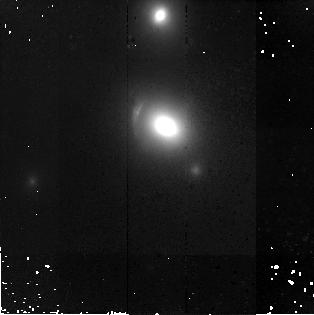
Target: SDSSJ1143-0144
Instrument: NICMOS/NIC2
Filter: F160W
Exposure: 43 min
Observation ID: n9qc26010

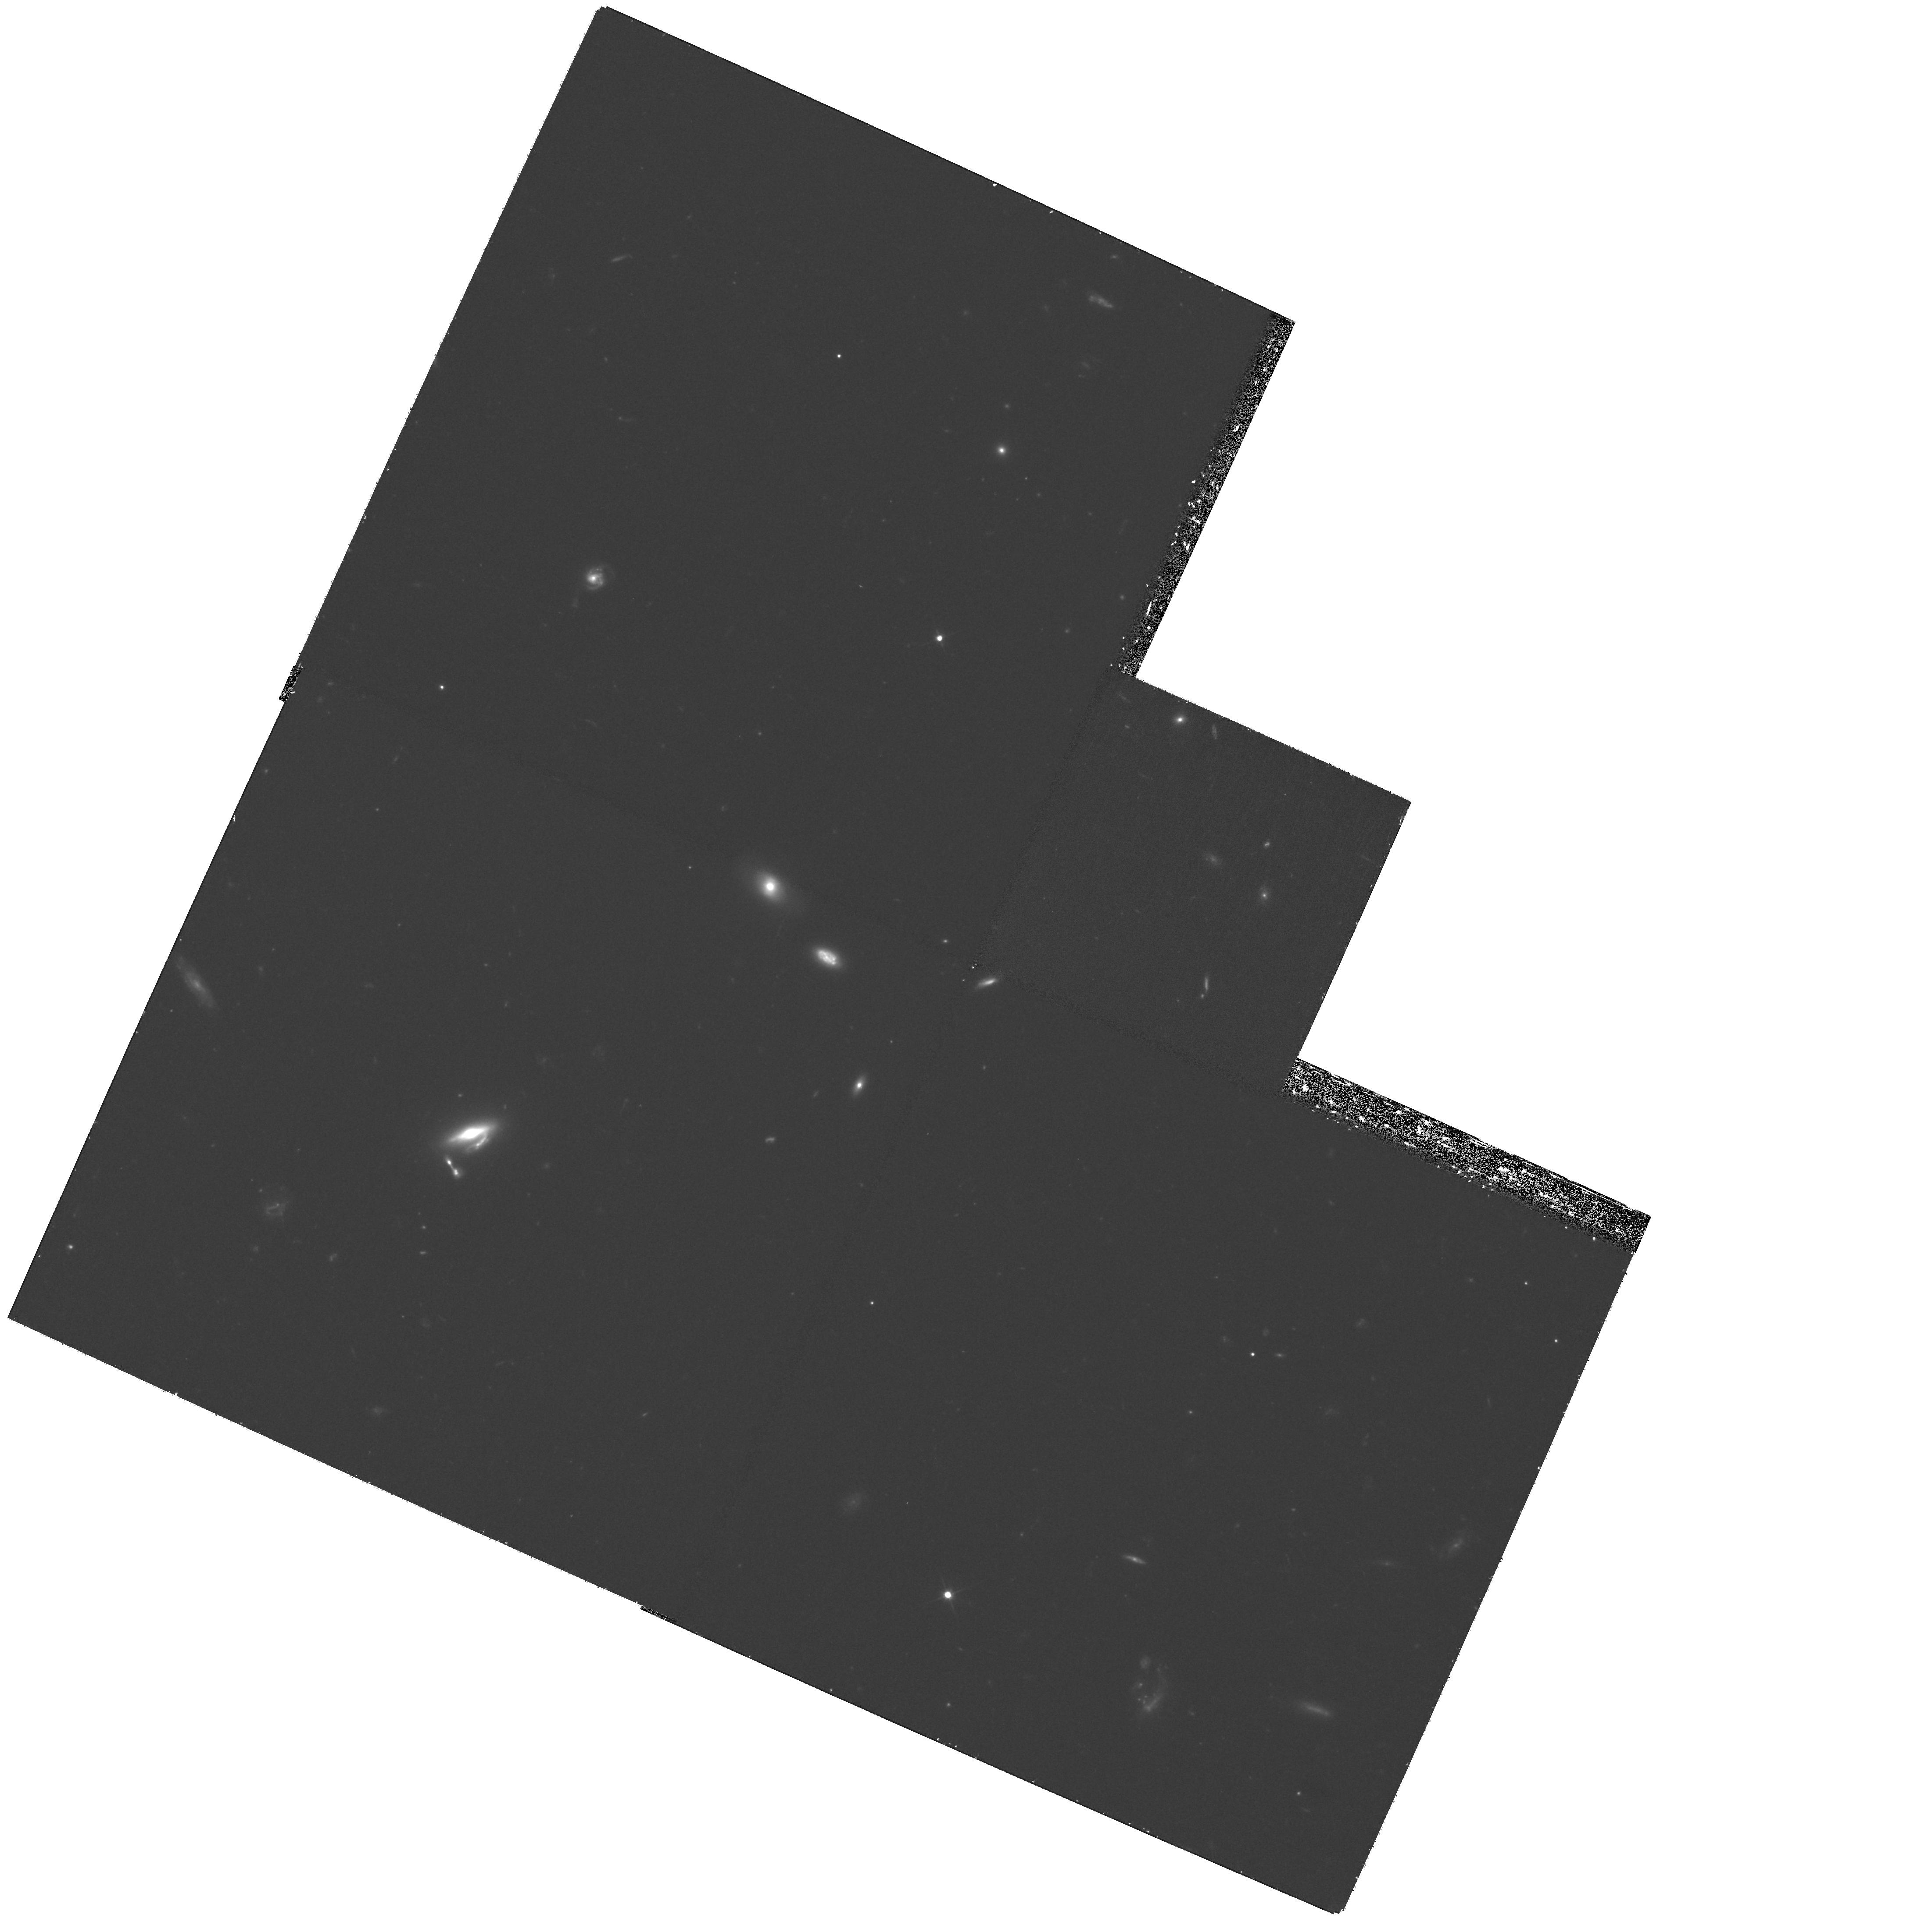
Target: SDSSJ0955+0101
Instrument: WFPC2/PC
Filter: F606W
Exposure: 1.2 h
Observation ID: hst_10798_79_wfpc2_pc_f606w_u9qc79

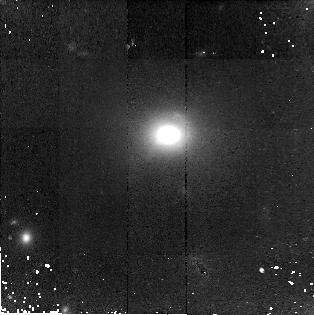
Target: SDSSJ1621+3931
Instrument: NICMOS/NIC2
Filter: F160W
Exposure: 43 min
Observation ID: n9qc21010

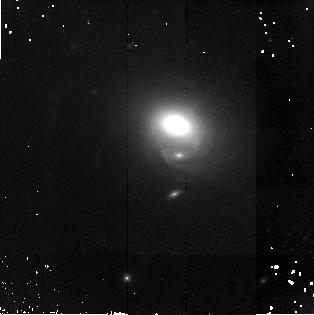
Target: SDSSJ1250-0135
Instrument: NICMOS/NIC2
Filter: F160W
Exposure: 43 min
Observation ID: n9qc31010

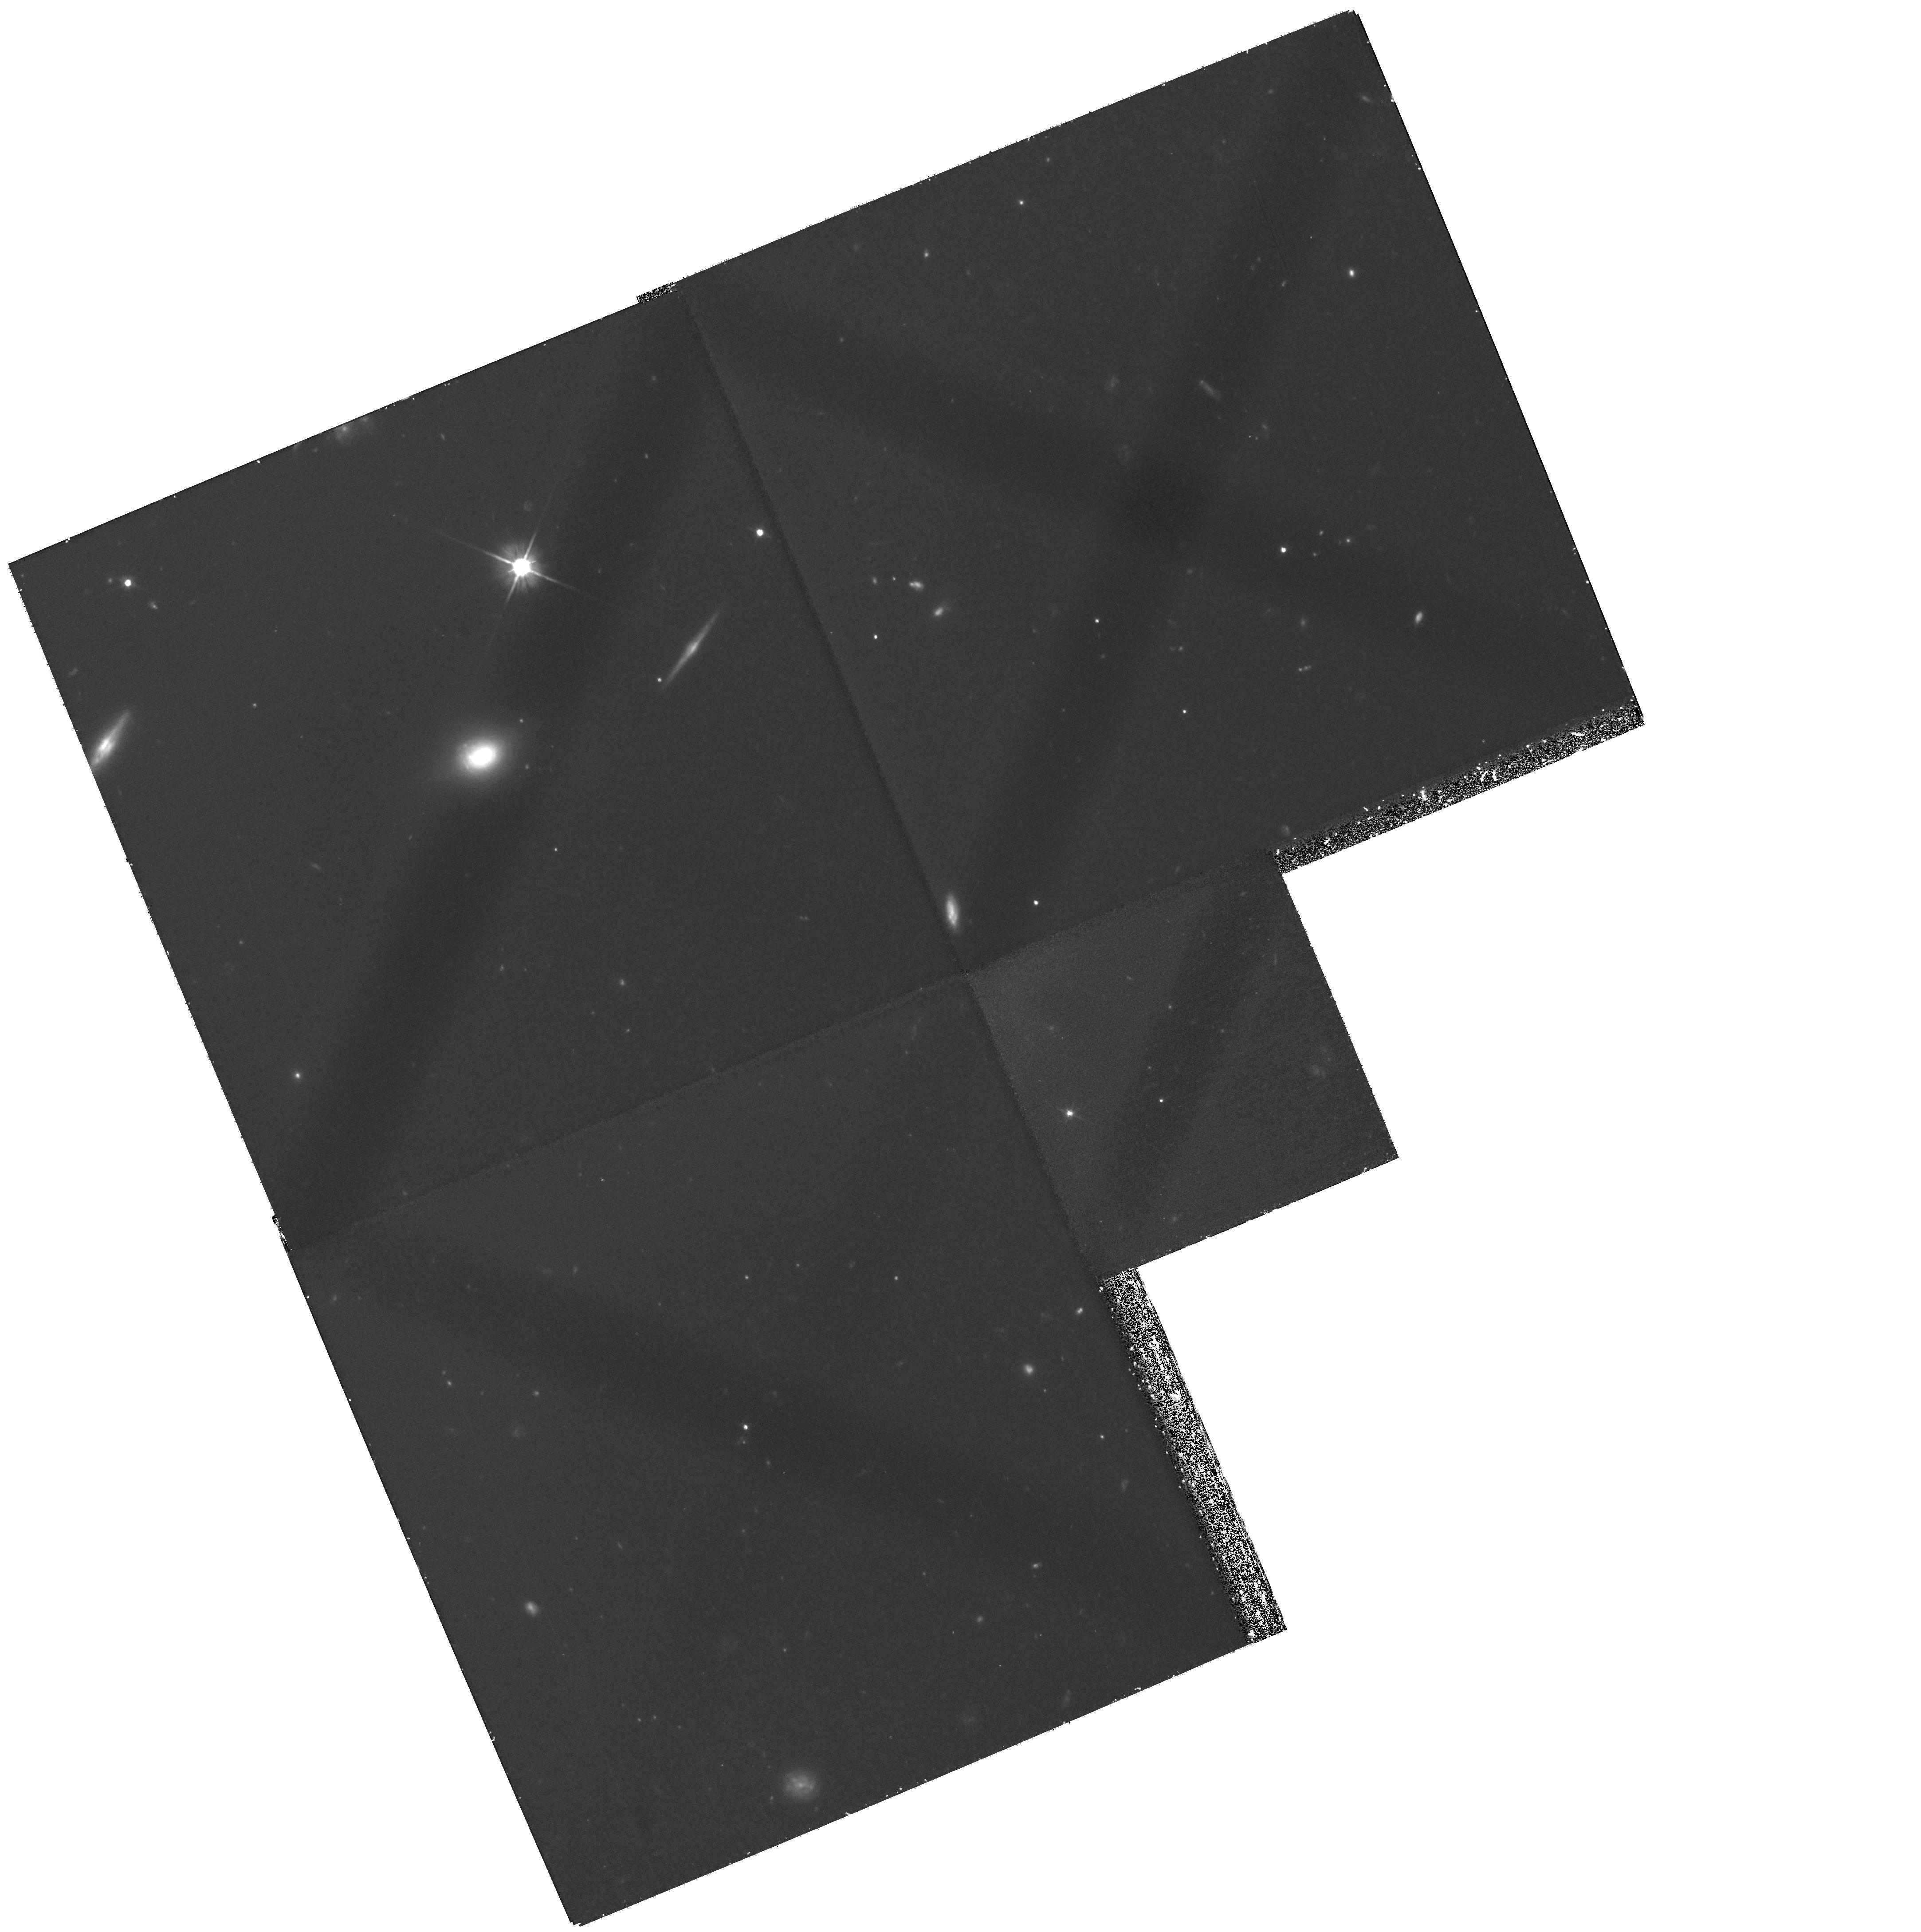
Target: SDSSJ1700+6221
Instrument: WFPC2/PC
Filter: F606W
Exposure: 1.2 h
Observation ID: hst_10798_80_wfpc2_pc_f606w_u9qc80

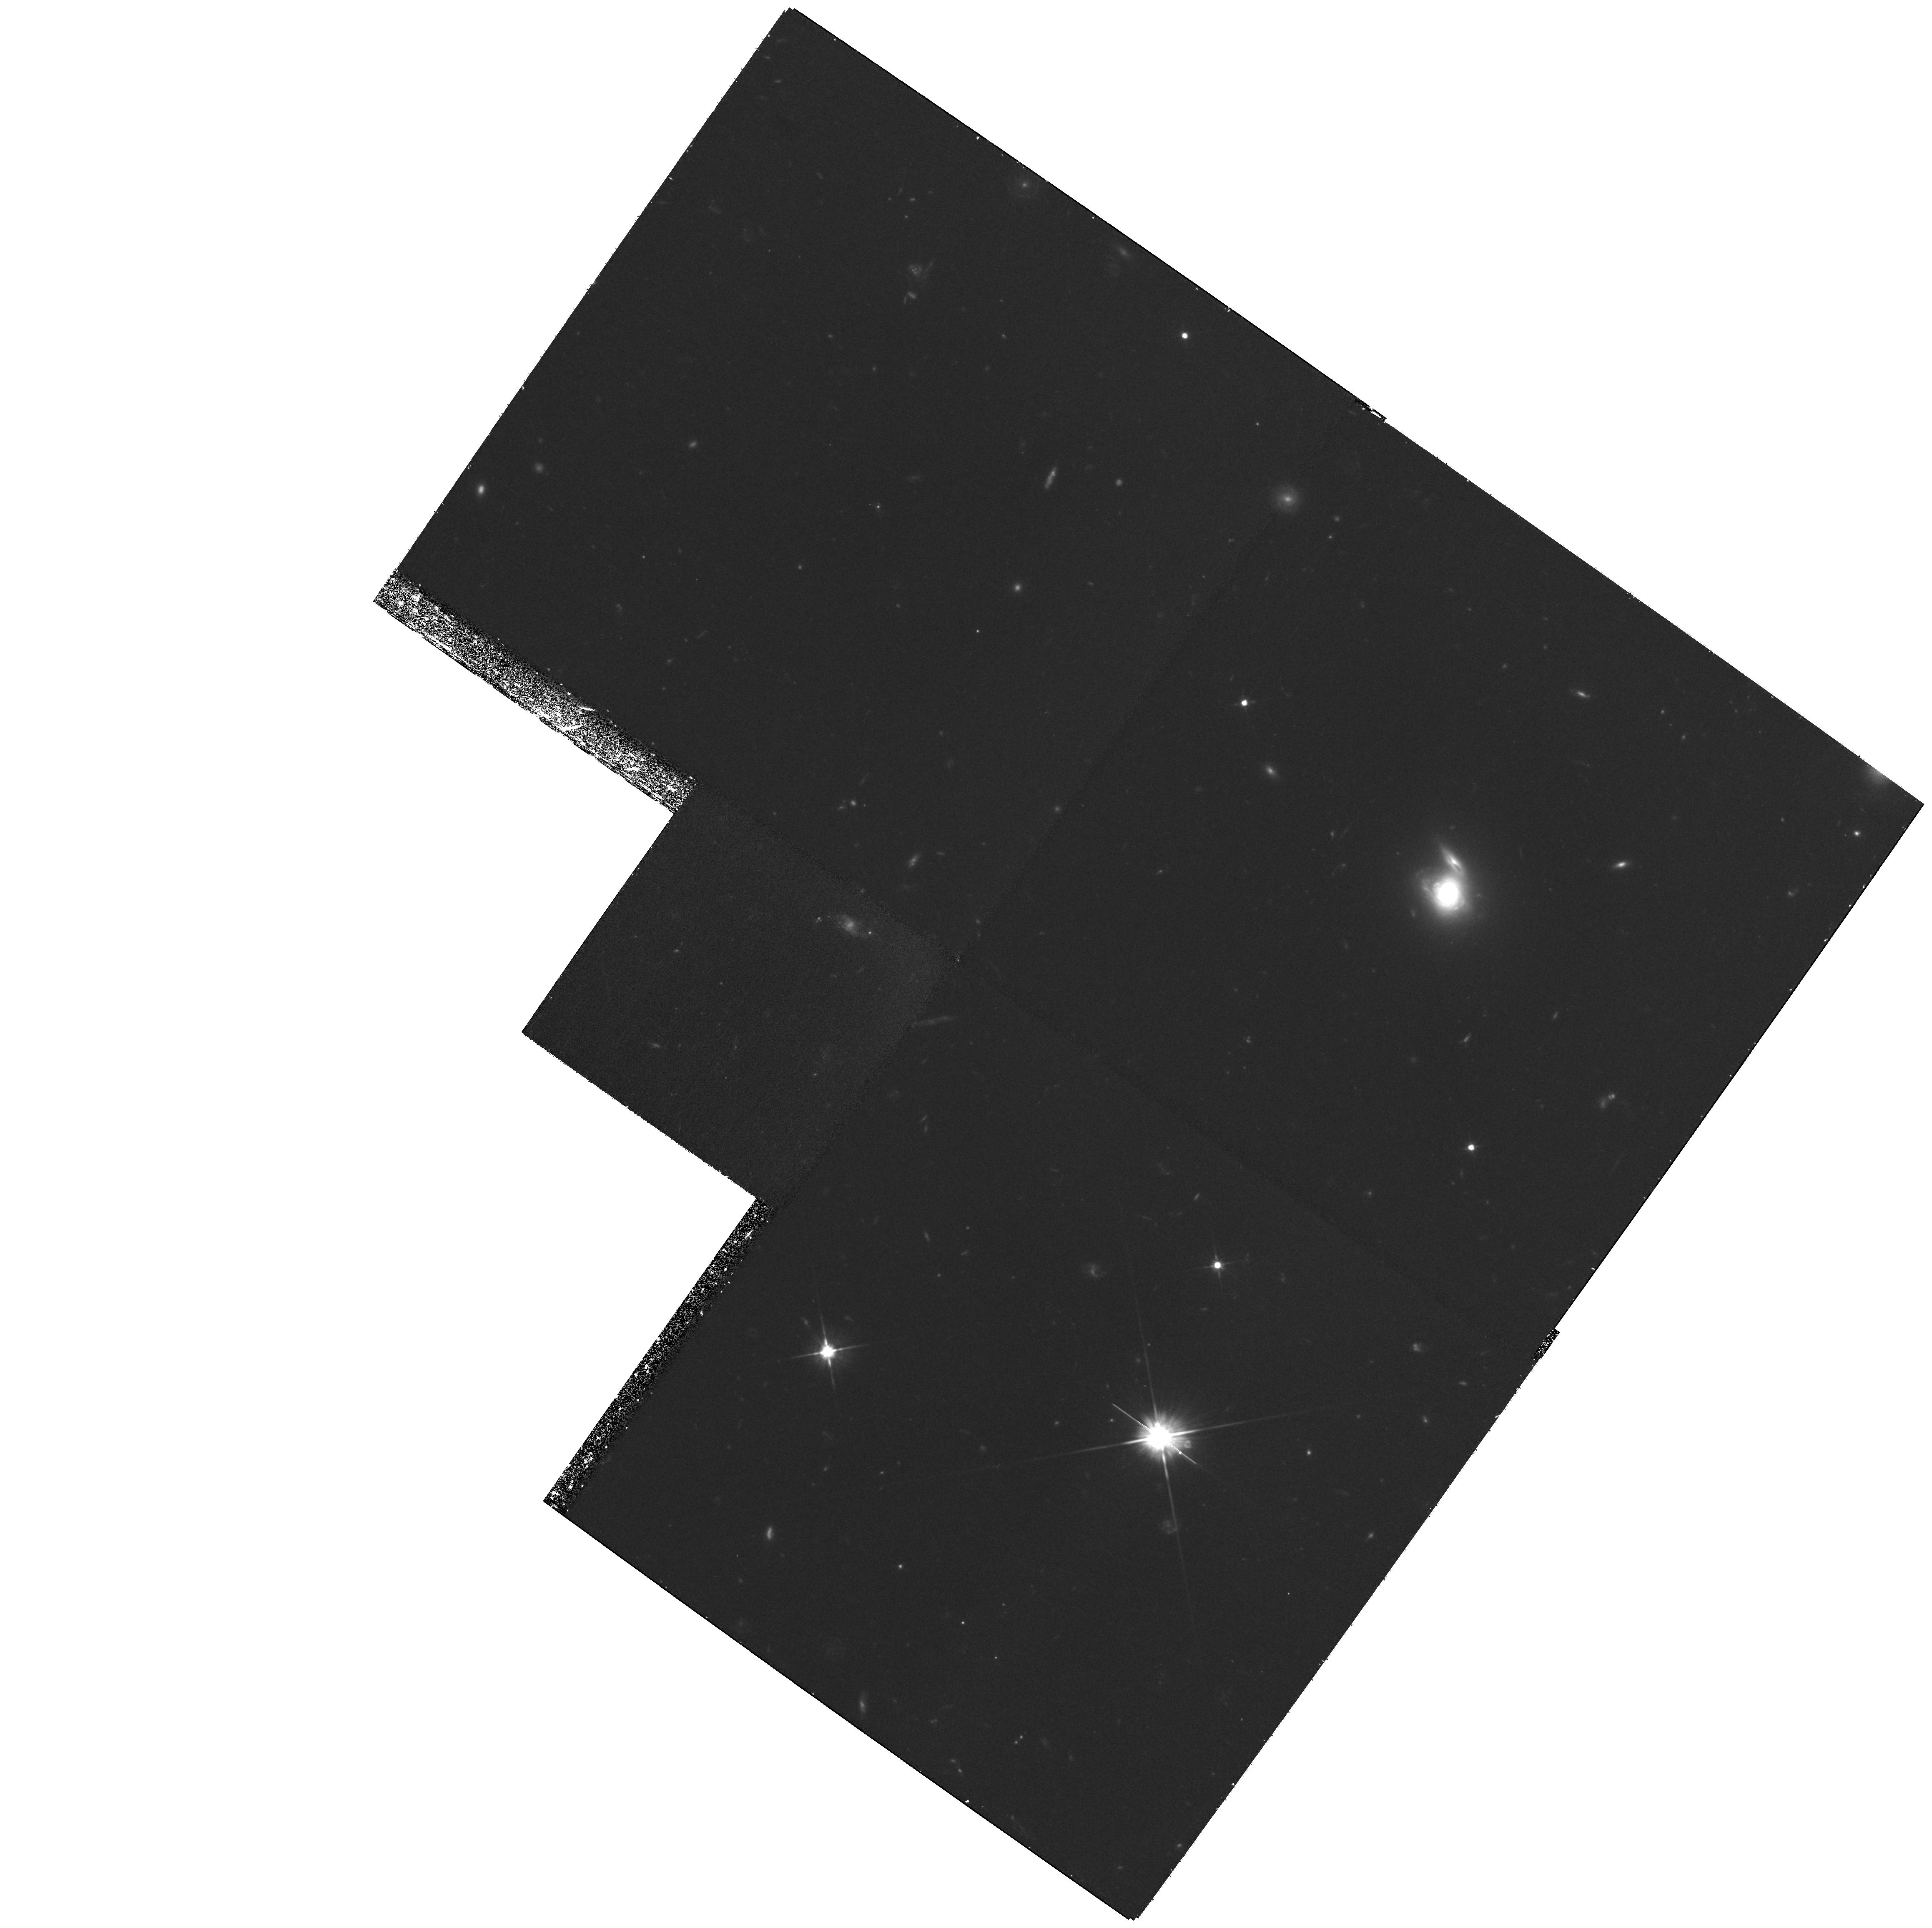
Target: SDSSJ1029+6115
Instrument: WFPC2/PC
Filter: F606W
Exposure: 1.2 h
Observation ID: hst_10798_84_wfpc2_pc_f606w_u9qc84

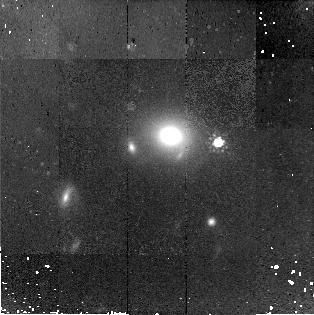
Target: SDSSJ1436-0000
Instrument: NICMOS/NIC2
Filter: F160W
Exposure: 43 min
Observation ID: n9qc39010

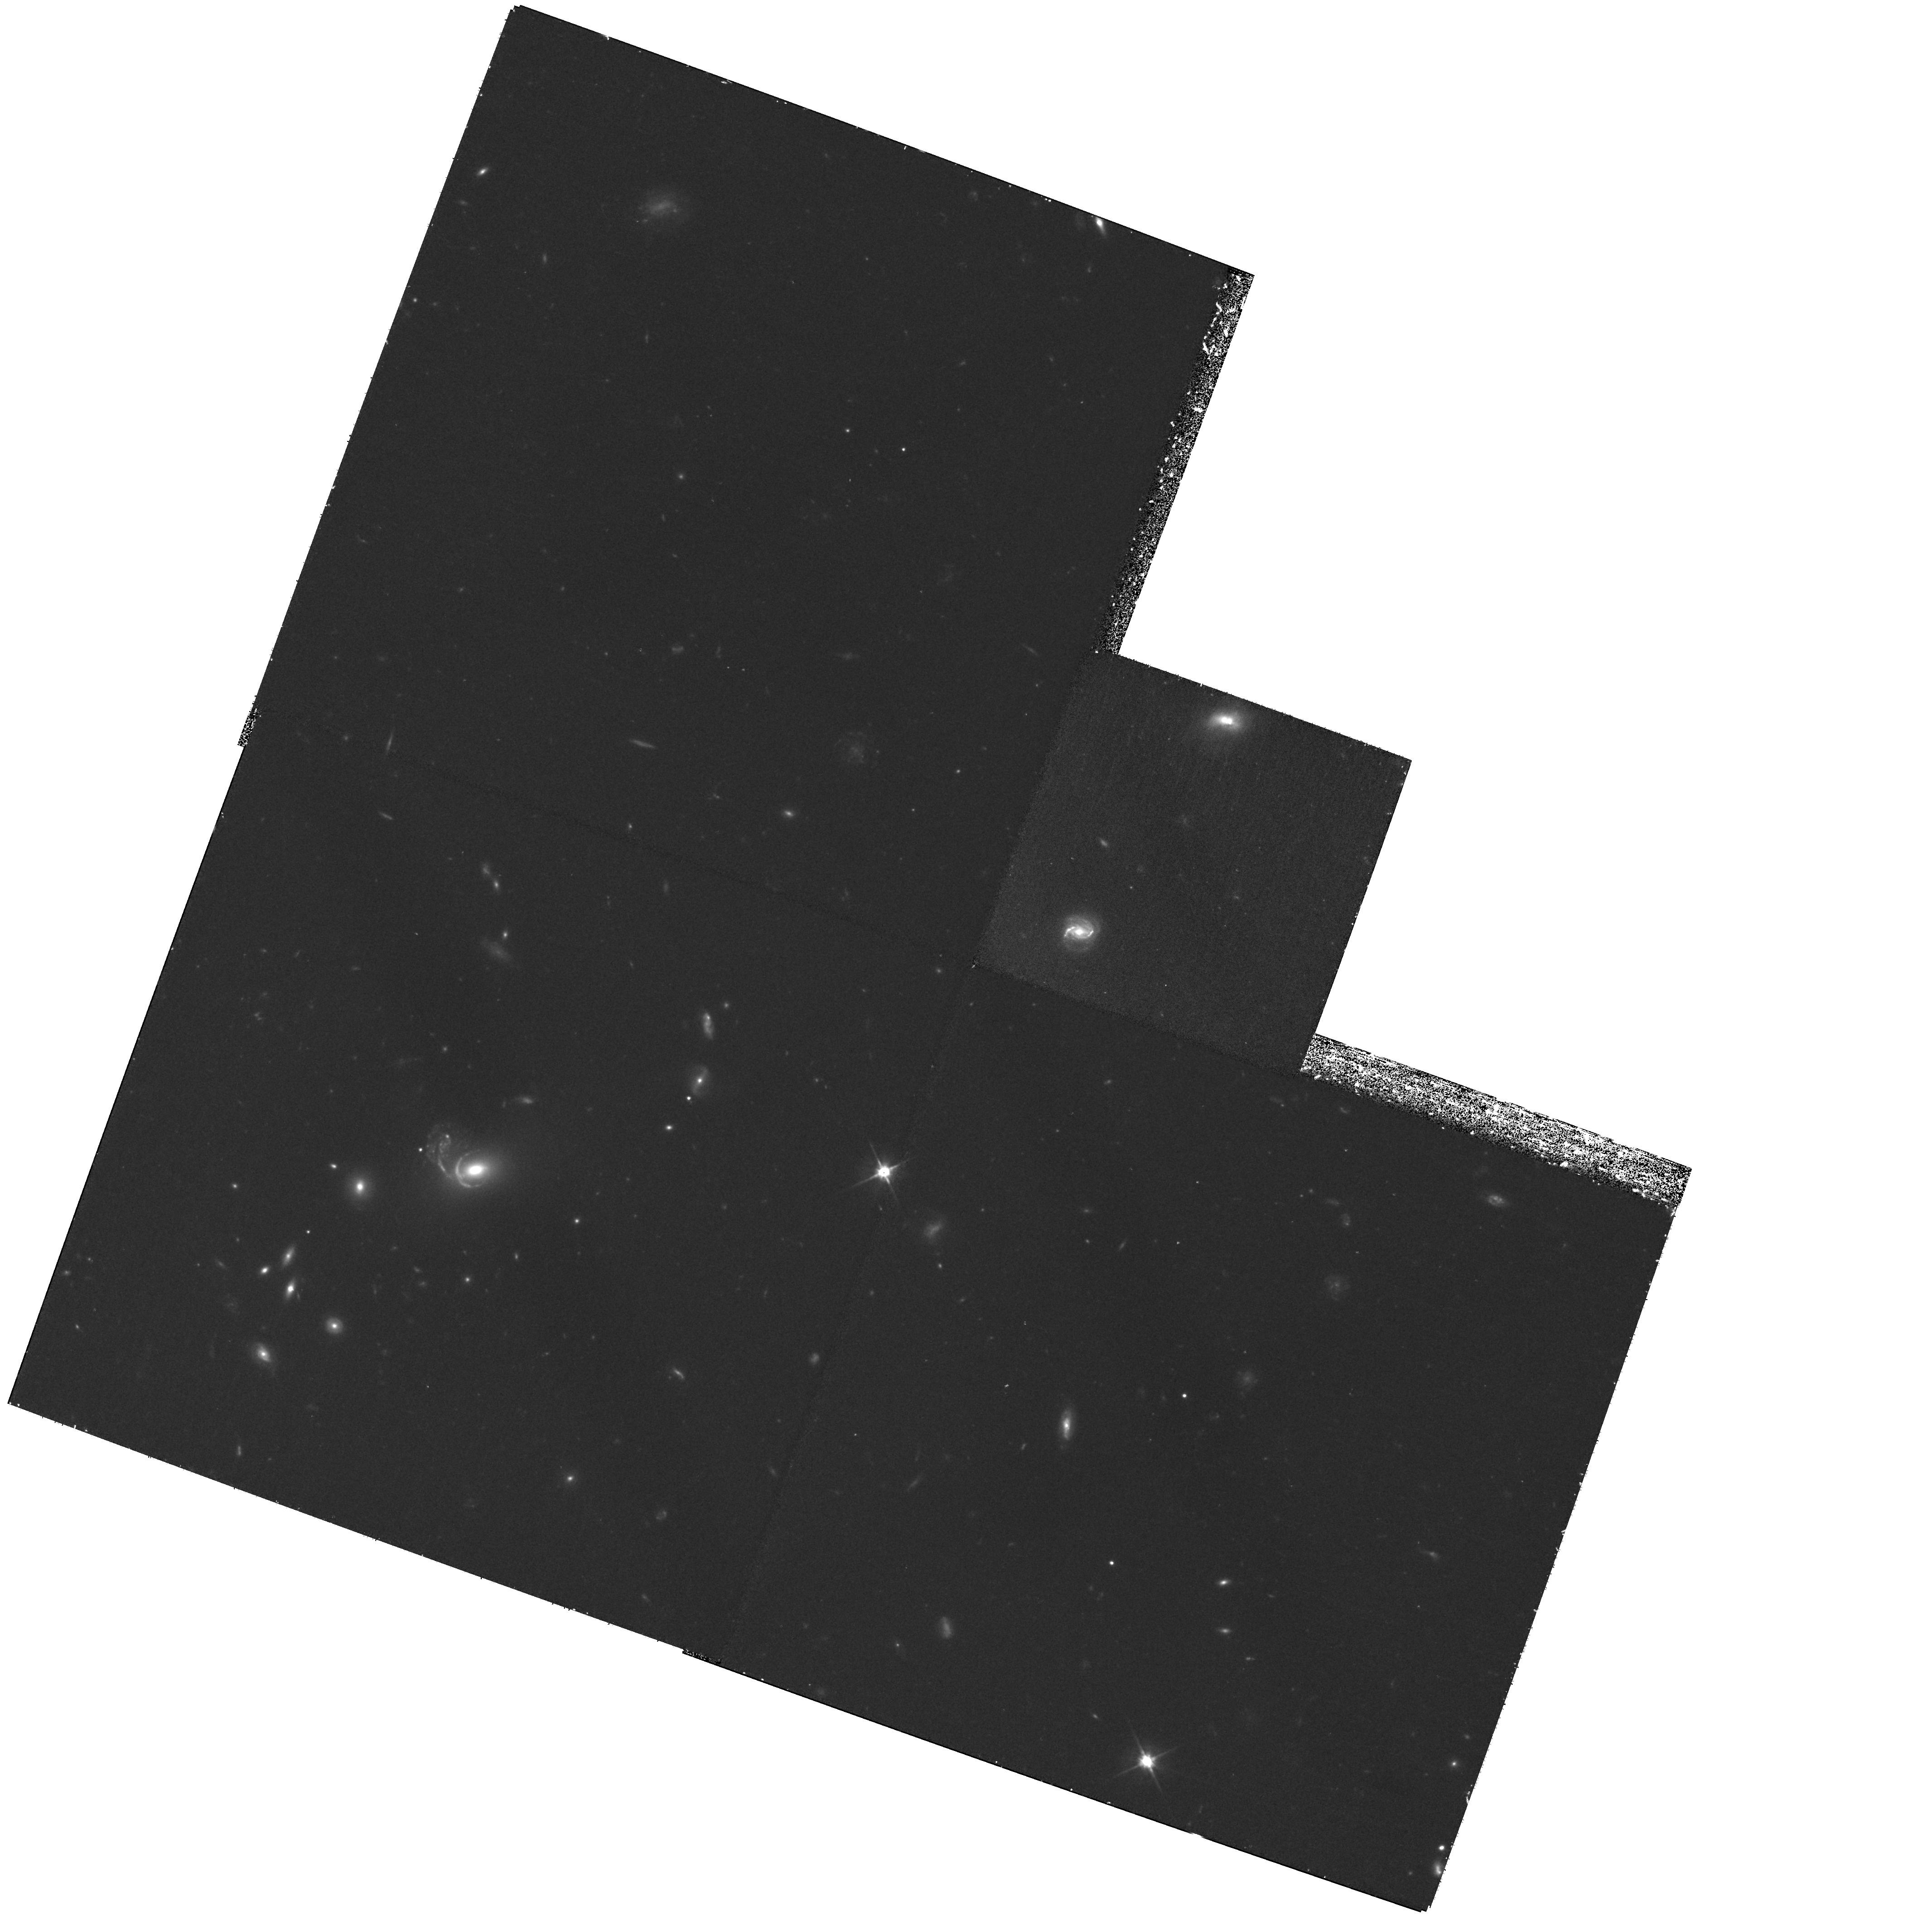
Target: SDSSJ1100+5329
Instrument: WFPC2/PC
Filter: F606W
Exposure: 1.2 h
Observation ID: hst_10798_78_wfpc2_pc_f606w_u9qc78

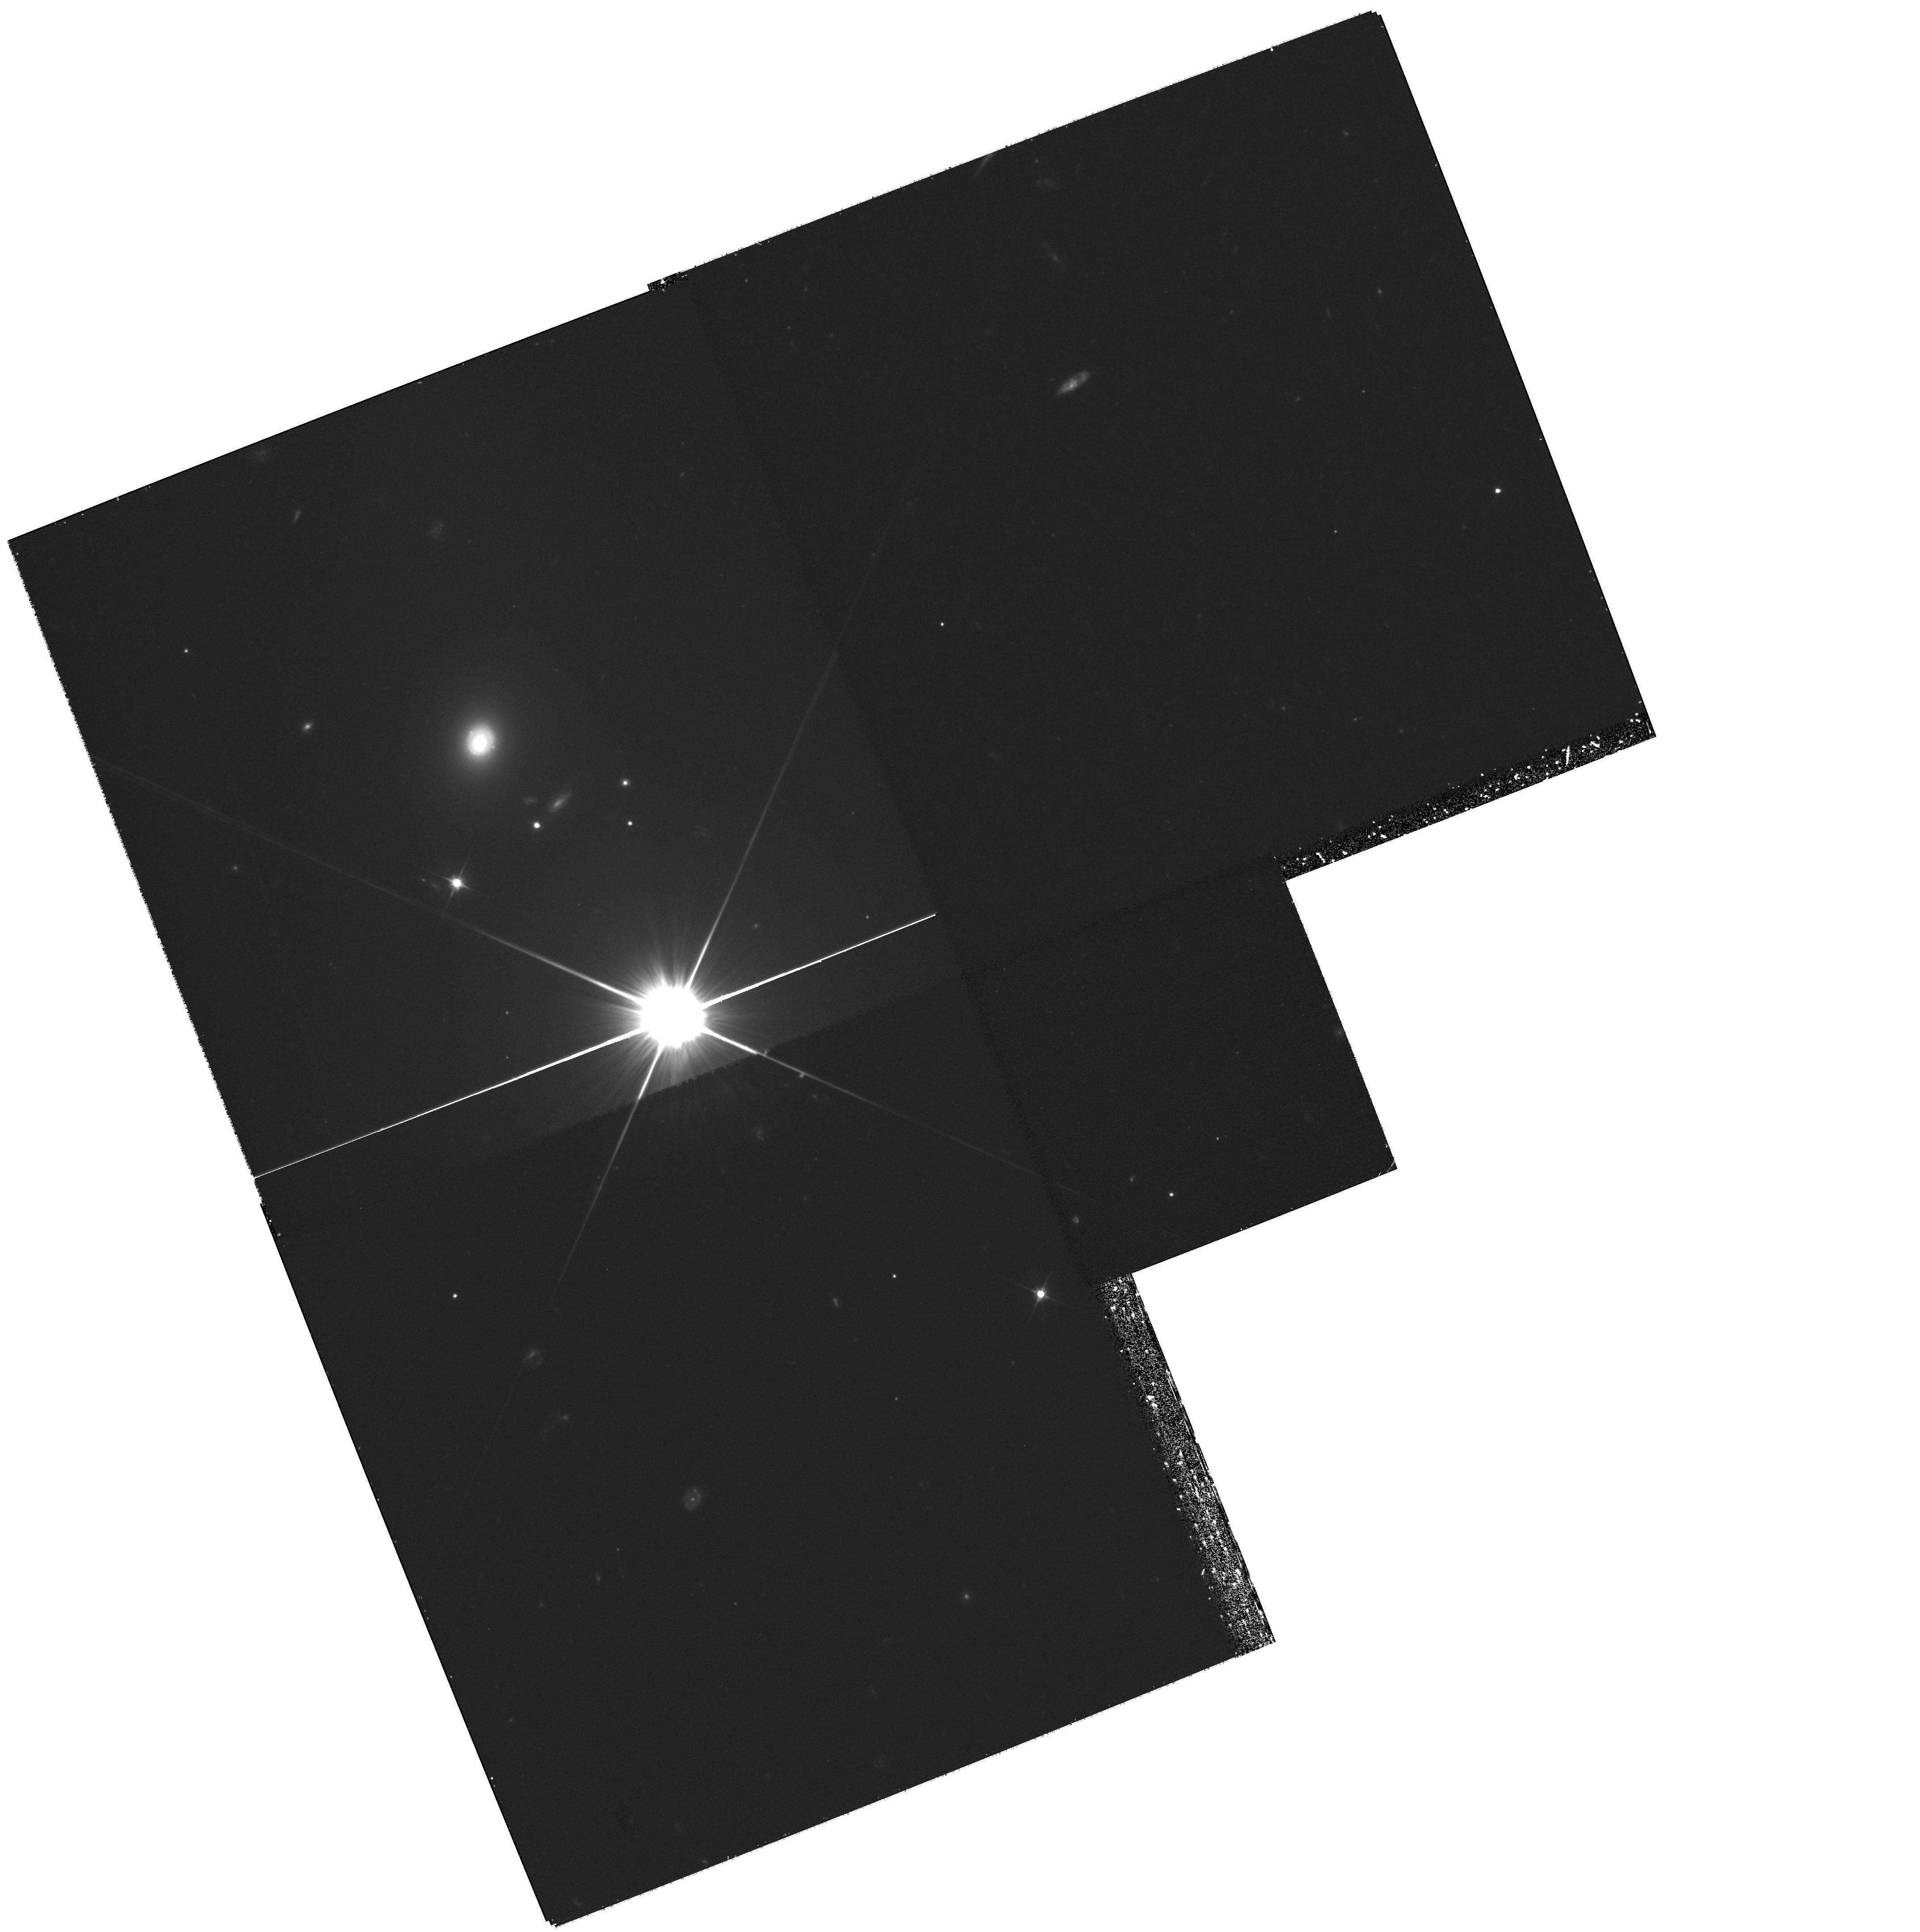
Target: SDSSJ2302-0840
Instrument: WFPC2/PC
Filter: F606W
Exposure: 1.2 h
Observation ID: hst_10798_83_wfpc2_pc_f606w_u9qc83

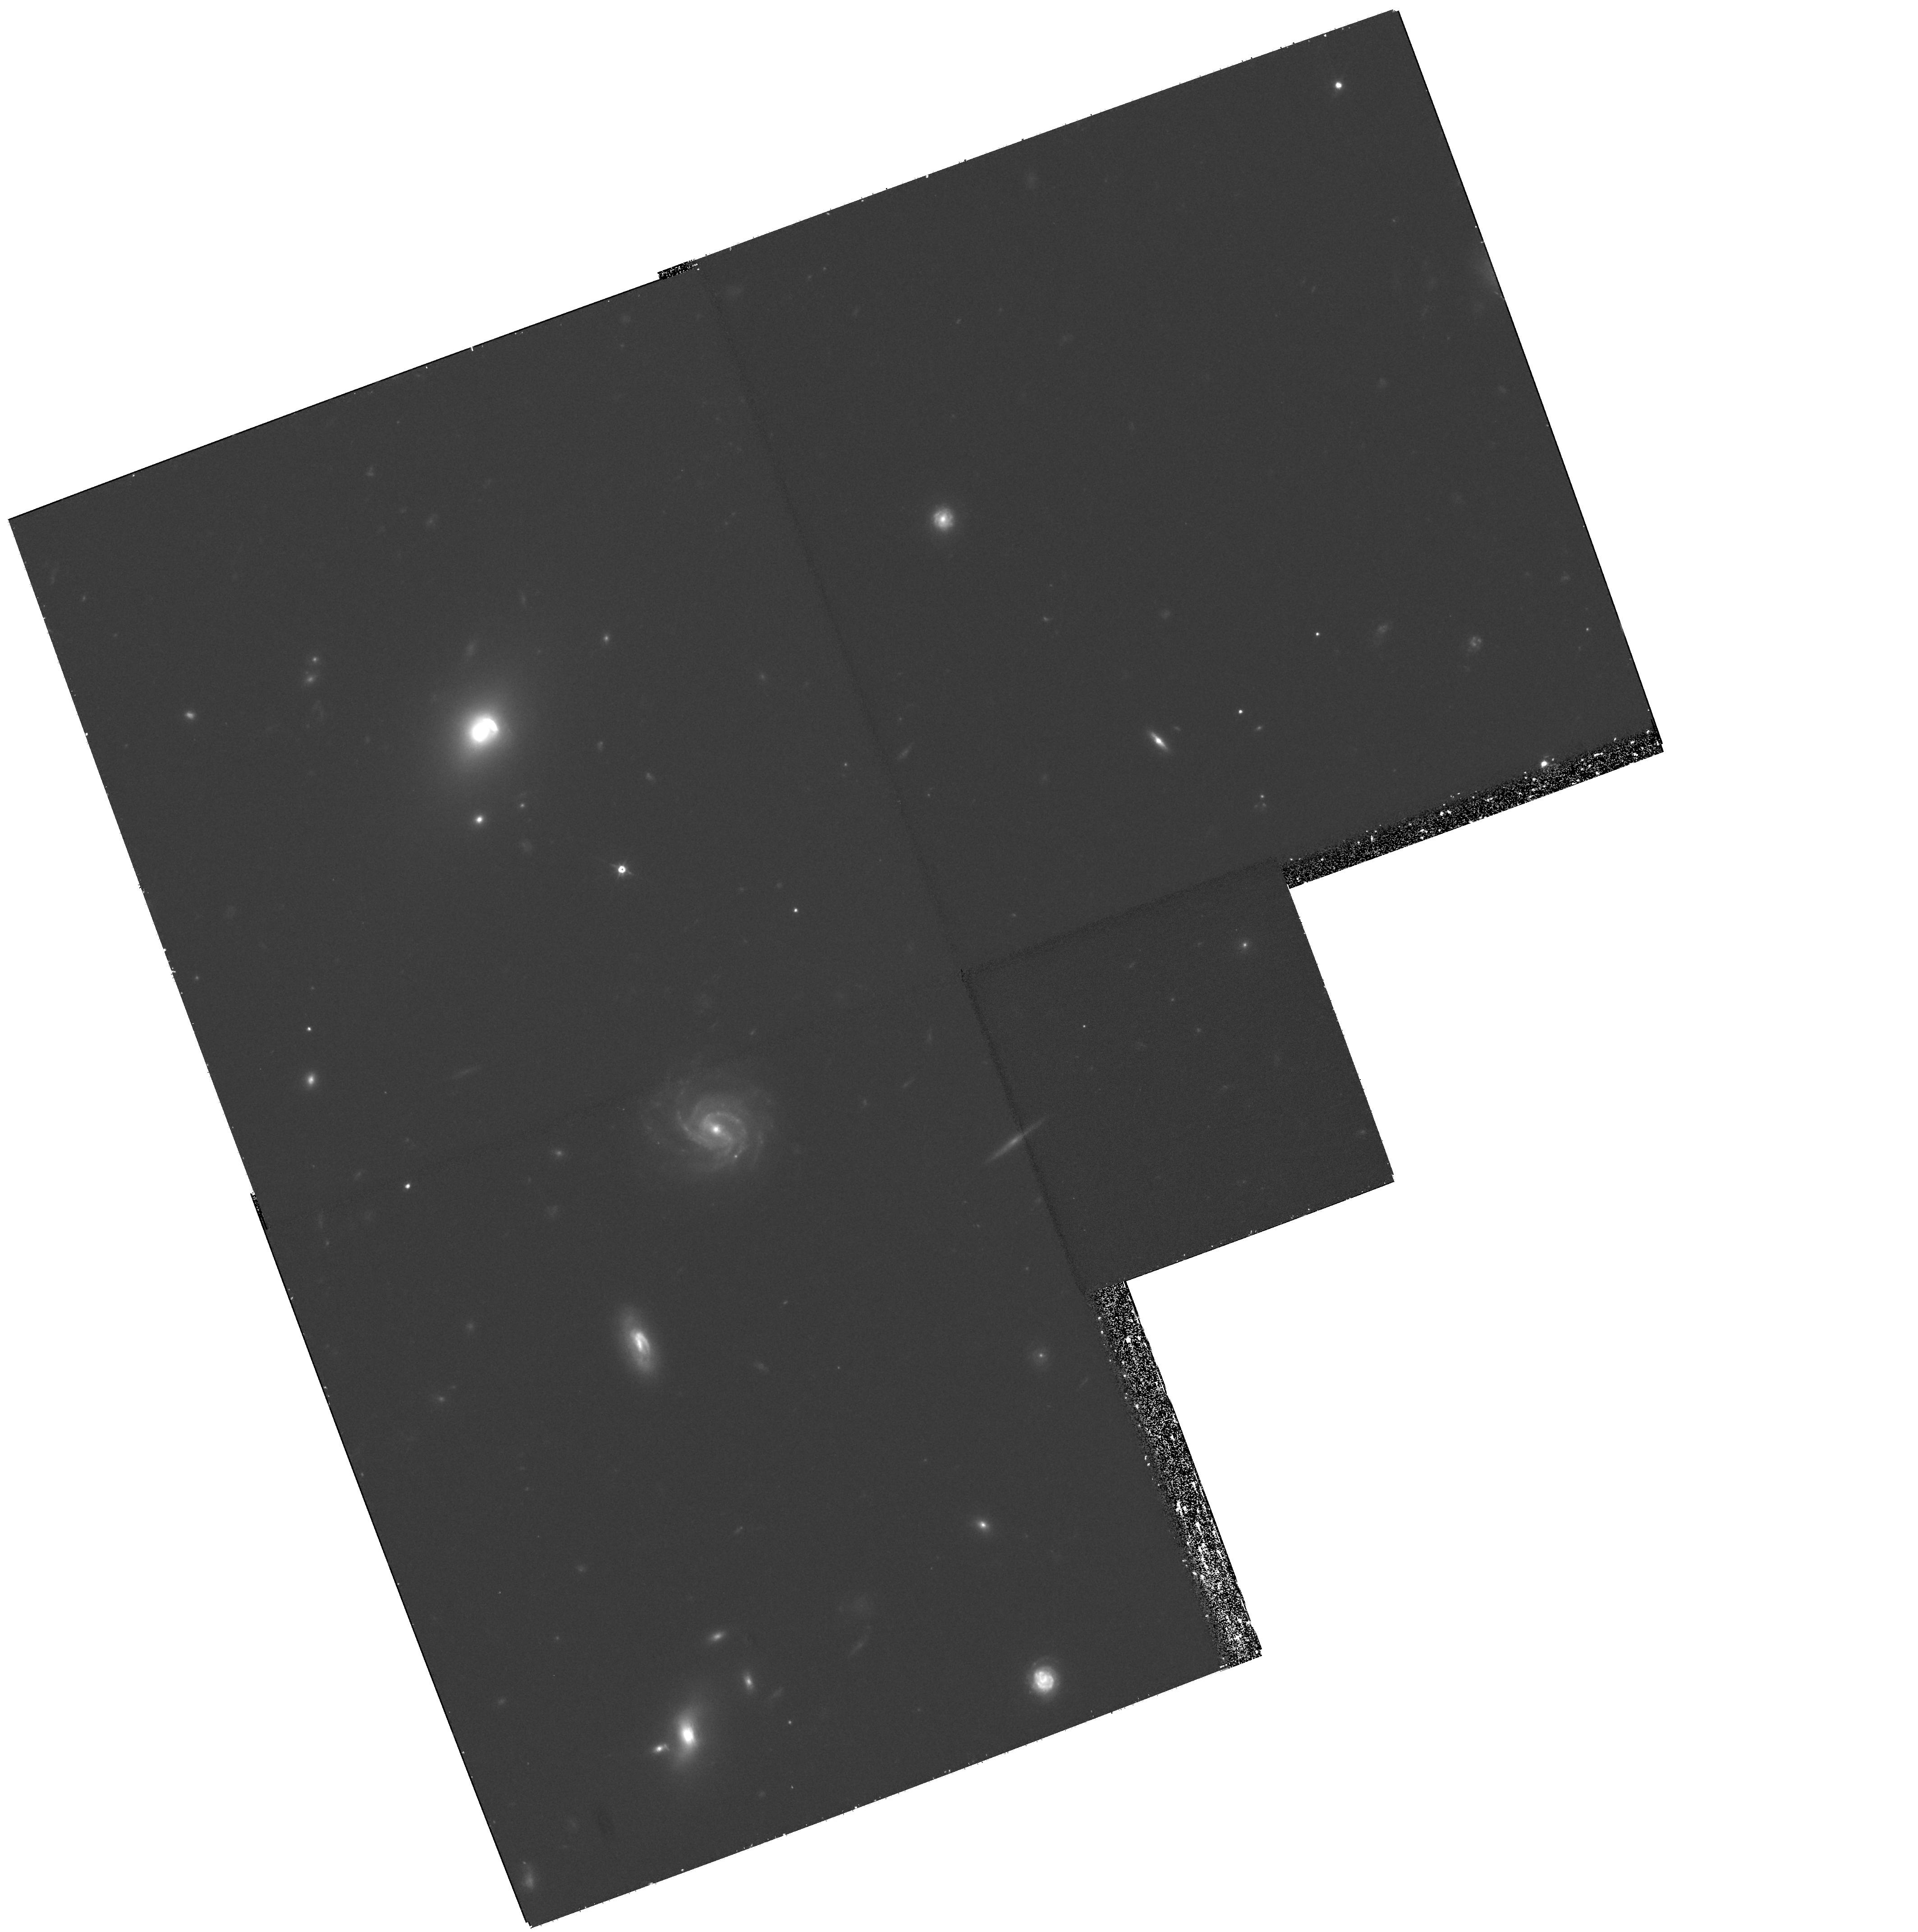
Target: SDSSJ0044+0113
Instrument: WFPC2/PC
Filter: F606W
Exposure: 1.2 h
Observation ID: hst_10798_82_wfpc2_pc_f606w_u9qc82

Dark Halos and Substructure from Arcs & Einstein Rings (PI: Koopmans, Leon)

The surface brightness distribution of extended gravitationally lensed arcs and Einstein rings contains super-resolved information about the lensed object, and, more excitingly, about the smooth and clumpy mass distribution of the lens galaxies. The source and lens information can non-parametrically be separated, resulting in a direct "gravitational image" of the inner mass-distribution of cosmologically-distant galaxies (Koopmans 2005; Koopmans et al. 2006 [astro-ph/0601628]). With this goal in mind, we propose deep HST ACS-F555W/F814W and NICMOS-F160W WFC imaging of 20 new gravitational-lens systems with spatially resolved lensed sources, of the 35 new lens systems discovered by the Sloan Lens ACS Survey (Bolton et al. 2005) so far, 15 of which are being imaged in Cycle-14. Each system has been selected from the SDSS and confirmed in two time-efficient HST-ACS snapshot programs (cycle 13&14). High-fidelity multi-color HST images are required (not delivered by the 420s snapshots) to isolate these lensed images (properly cleaned, dithered and extinction-corrected) from the lens galaxy surface brightness distribution, and apply our "gravitational maging" technique. Our sample of 35 early-type lens galaxies to date is by far the largest, still growing, and most uniformly selected. This minimizes selection biases and small-number statistics, compared to smaller, often serendipitously discovered, samples. Moreover, using the WFC provides information on the field around the lens, higher S/N and a better understood PSF, compared with the HRC, and one retains high spatial resolution through drizzling. The sample of galaxy mass distributions - determined through this method from the arcs and Einstein ring HST images - will be studied to: (i) measure the smooth mass distribution of the lens galaxies (dark and luminous mass are separated using the HST images and the stellar M/L values derived from a joint stellar-dynamical analysis of each system); (ii) quantify statistically and individually the incidence of mass-substructure (with or without obvious luminous counter-parts such as dwarf galaxies). Since dark-matter substructure could be more prevalent at higher redshift, both results provide a direct test of this prediction of the CDM hierarchical structure-formation model.